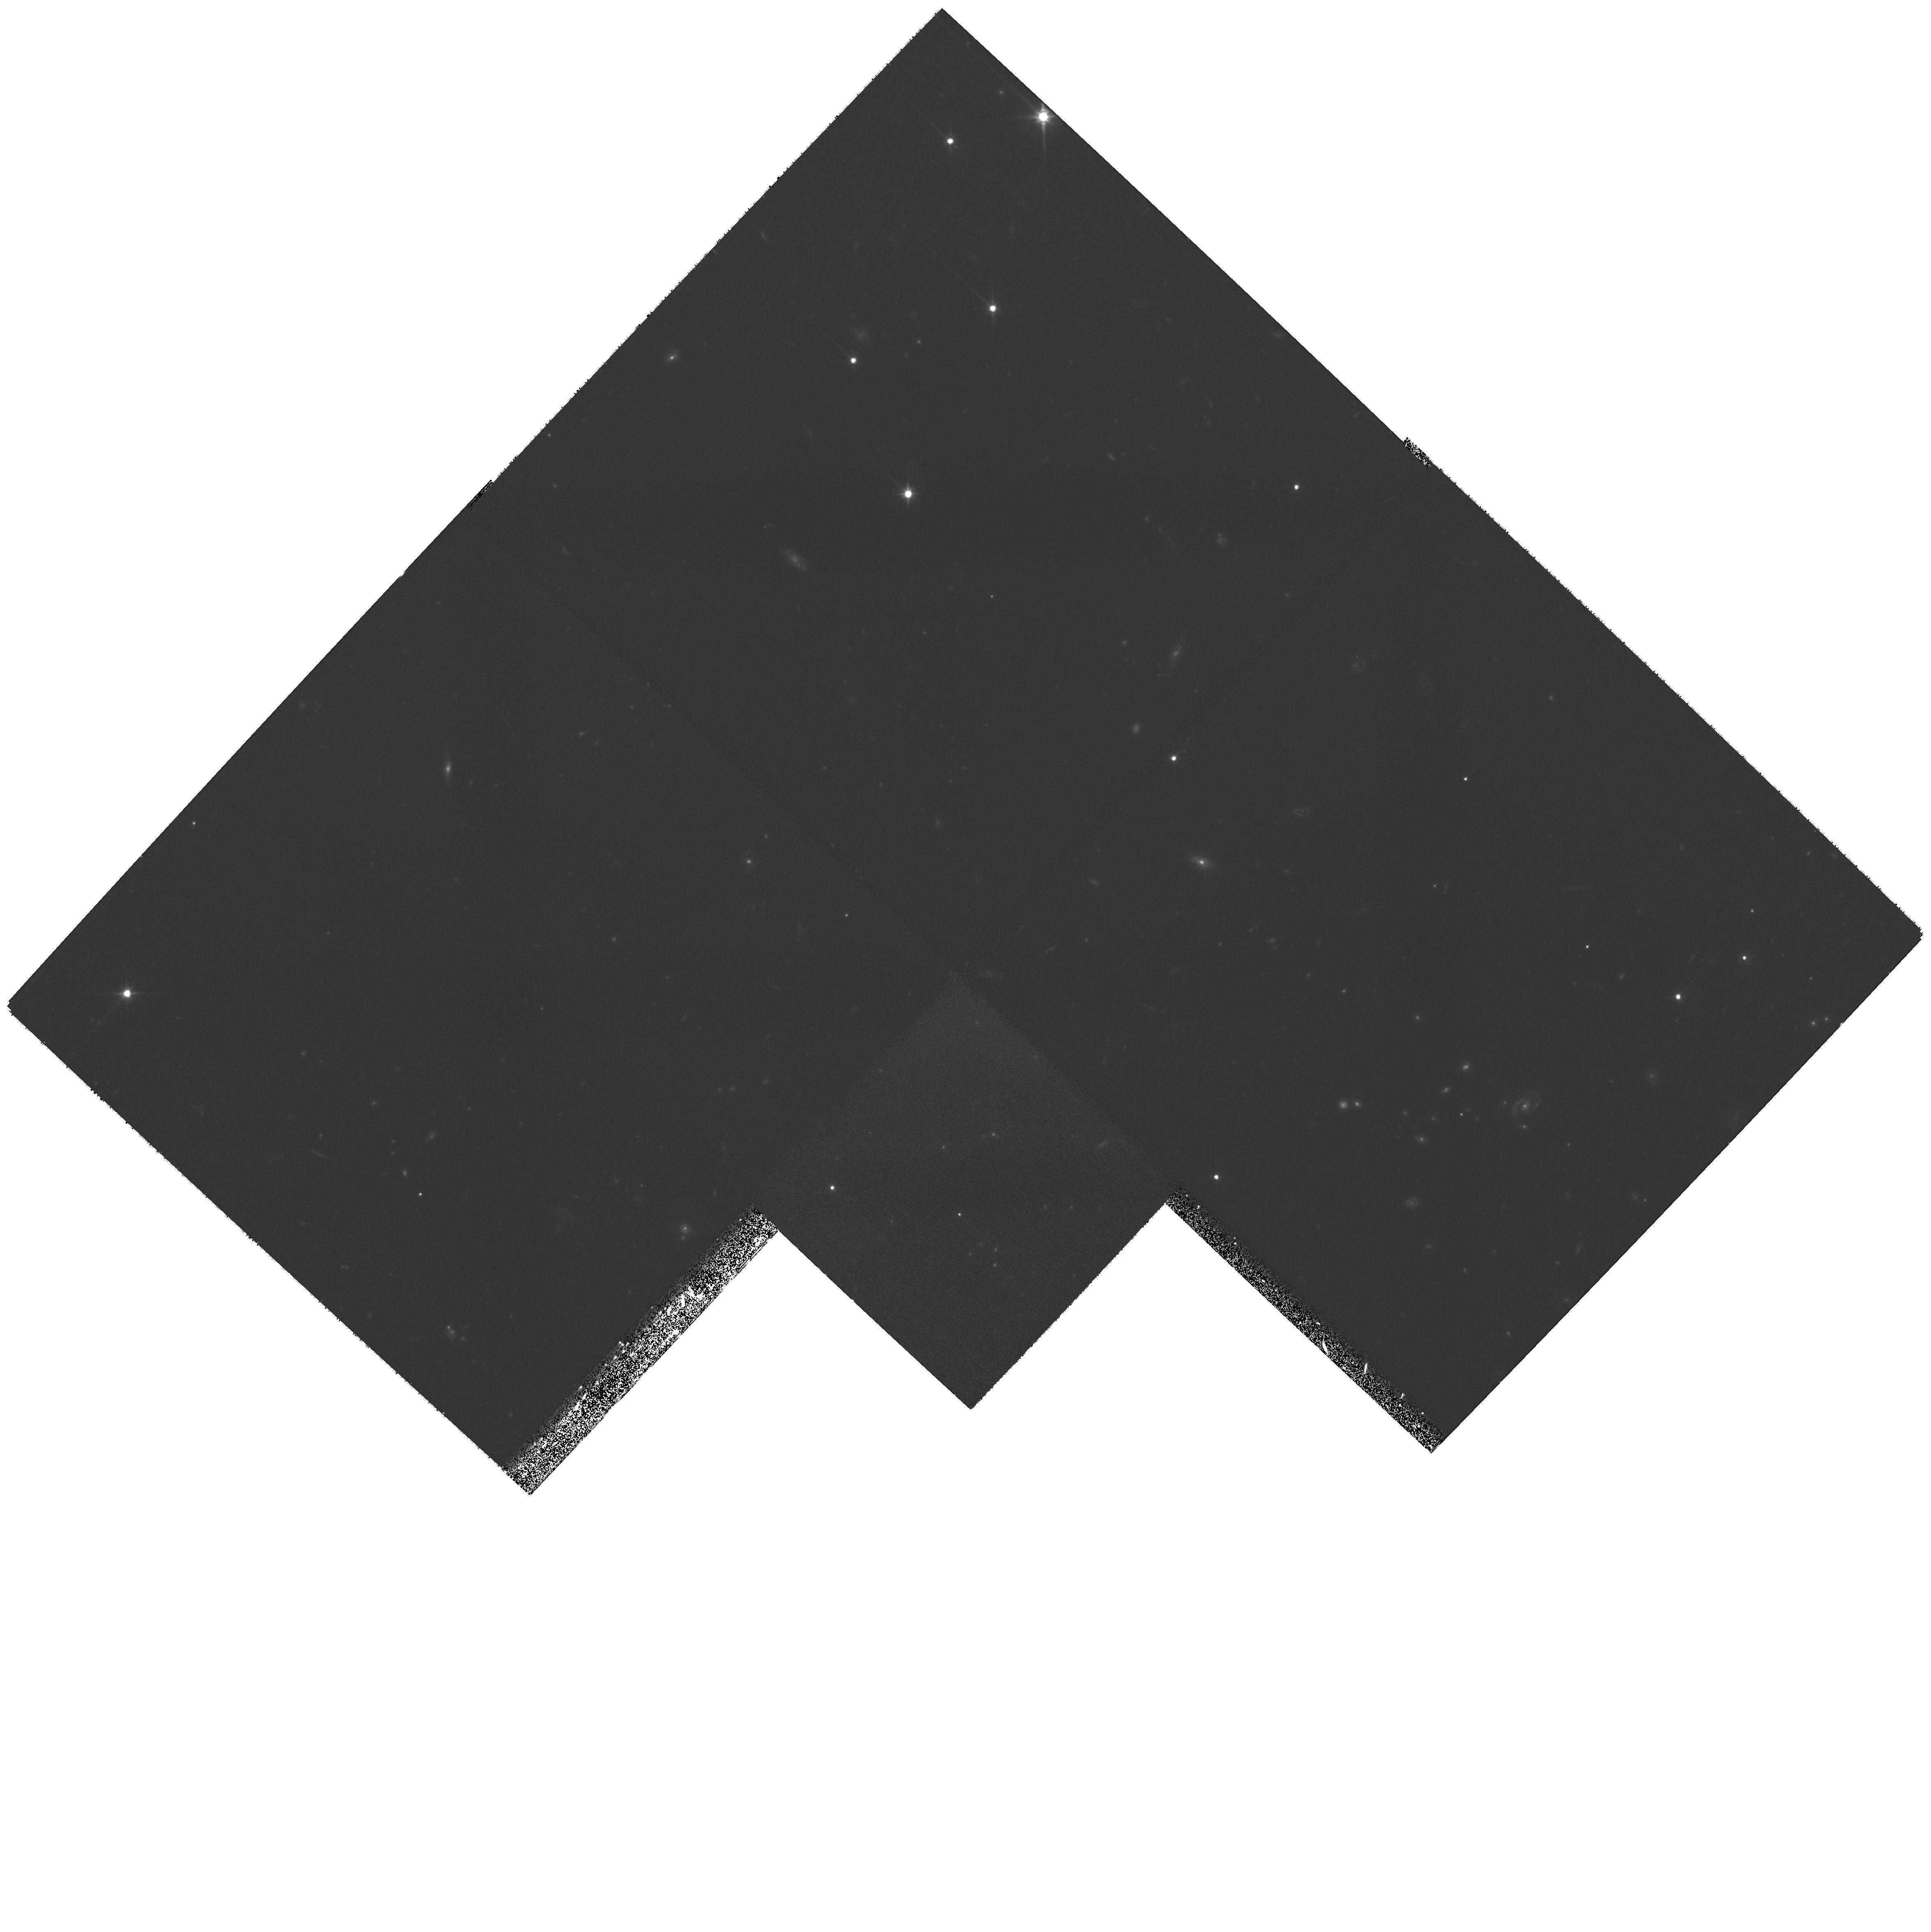
Target: MS1610.4+6616-POS2W. Instrument: WFPC2/PC. Filter: F702W. Exposure: 1.7 h. Observation ID: hst_10826_08_wfpc2_pc_f702w_u9pc08

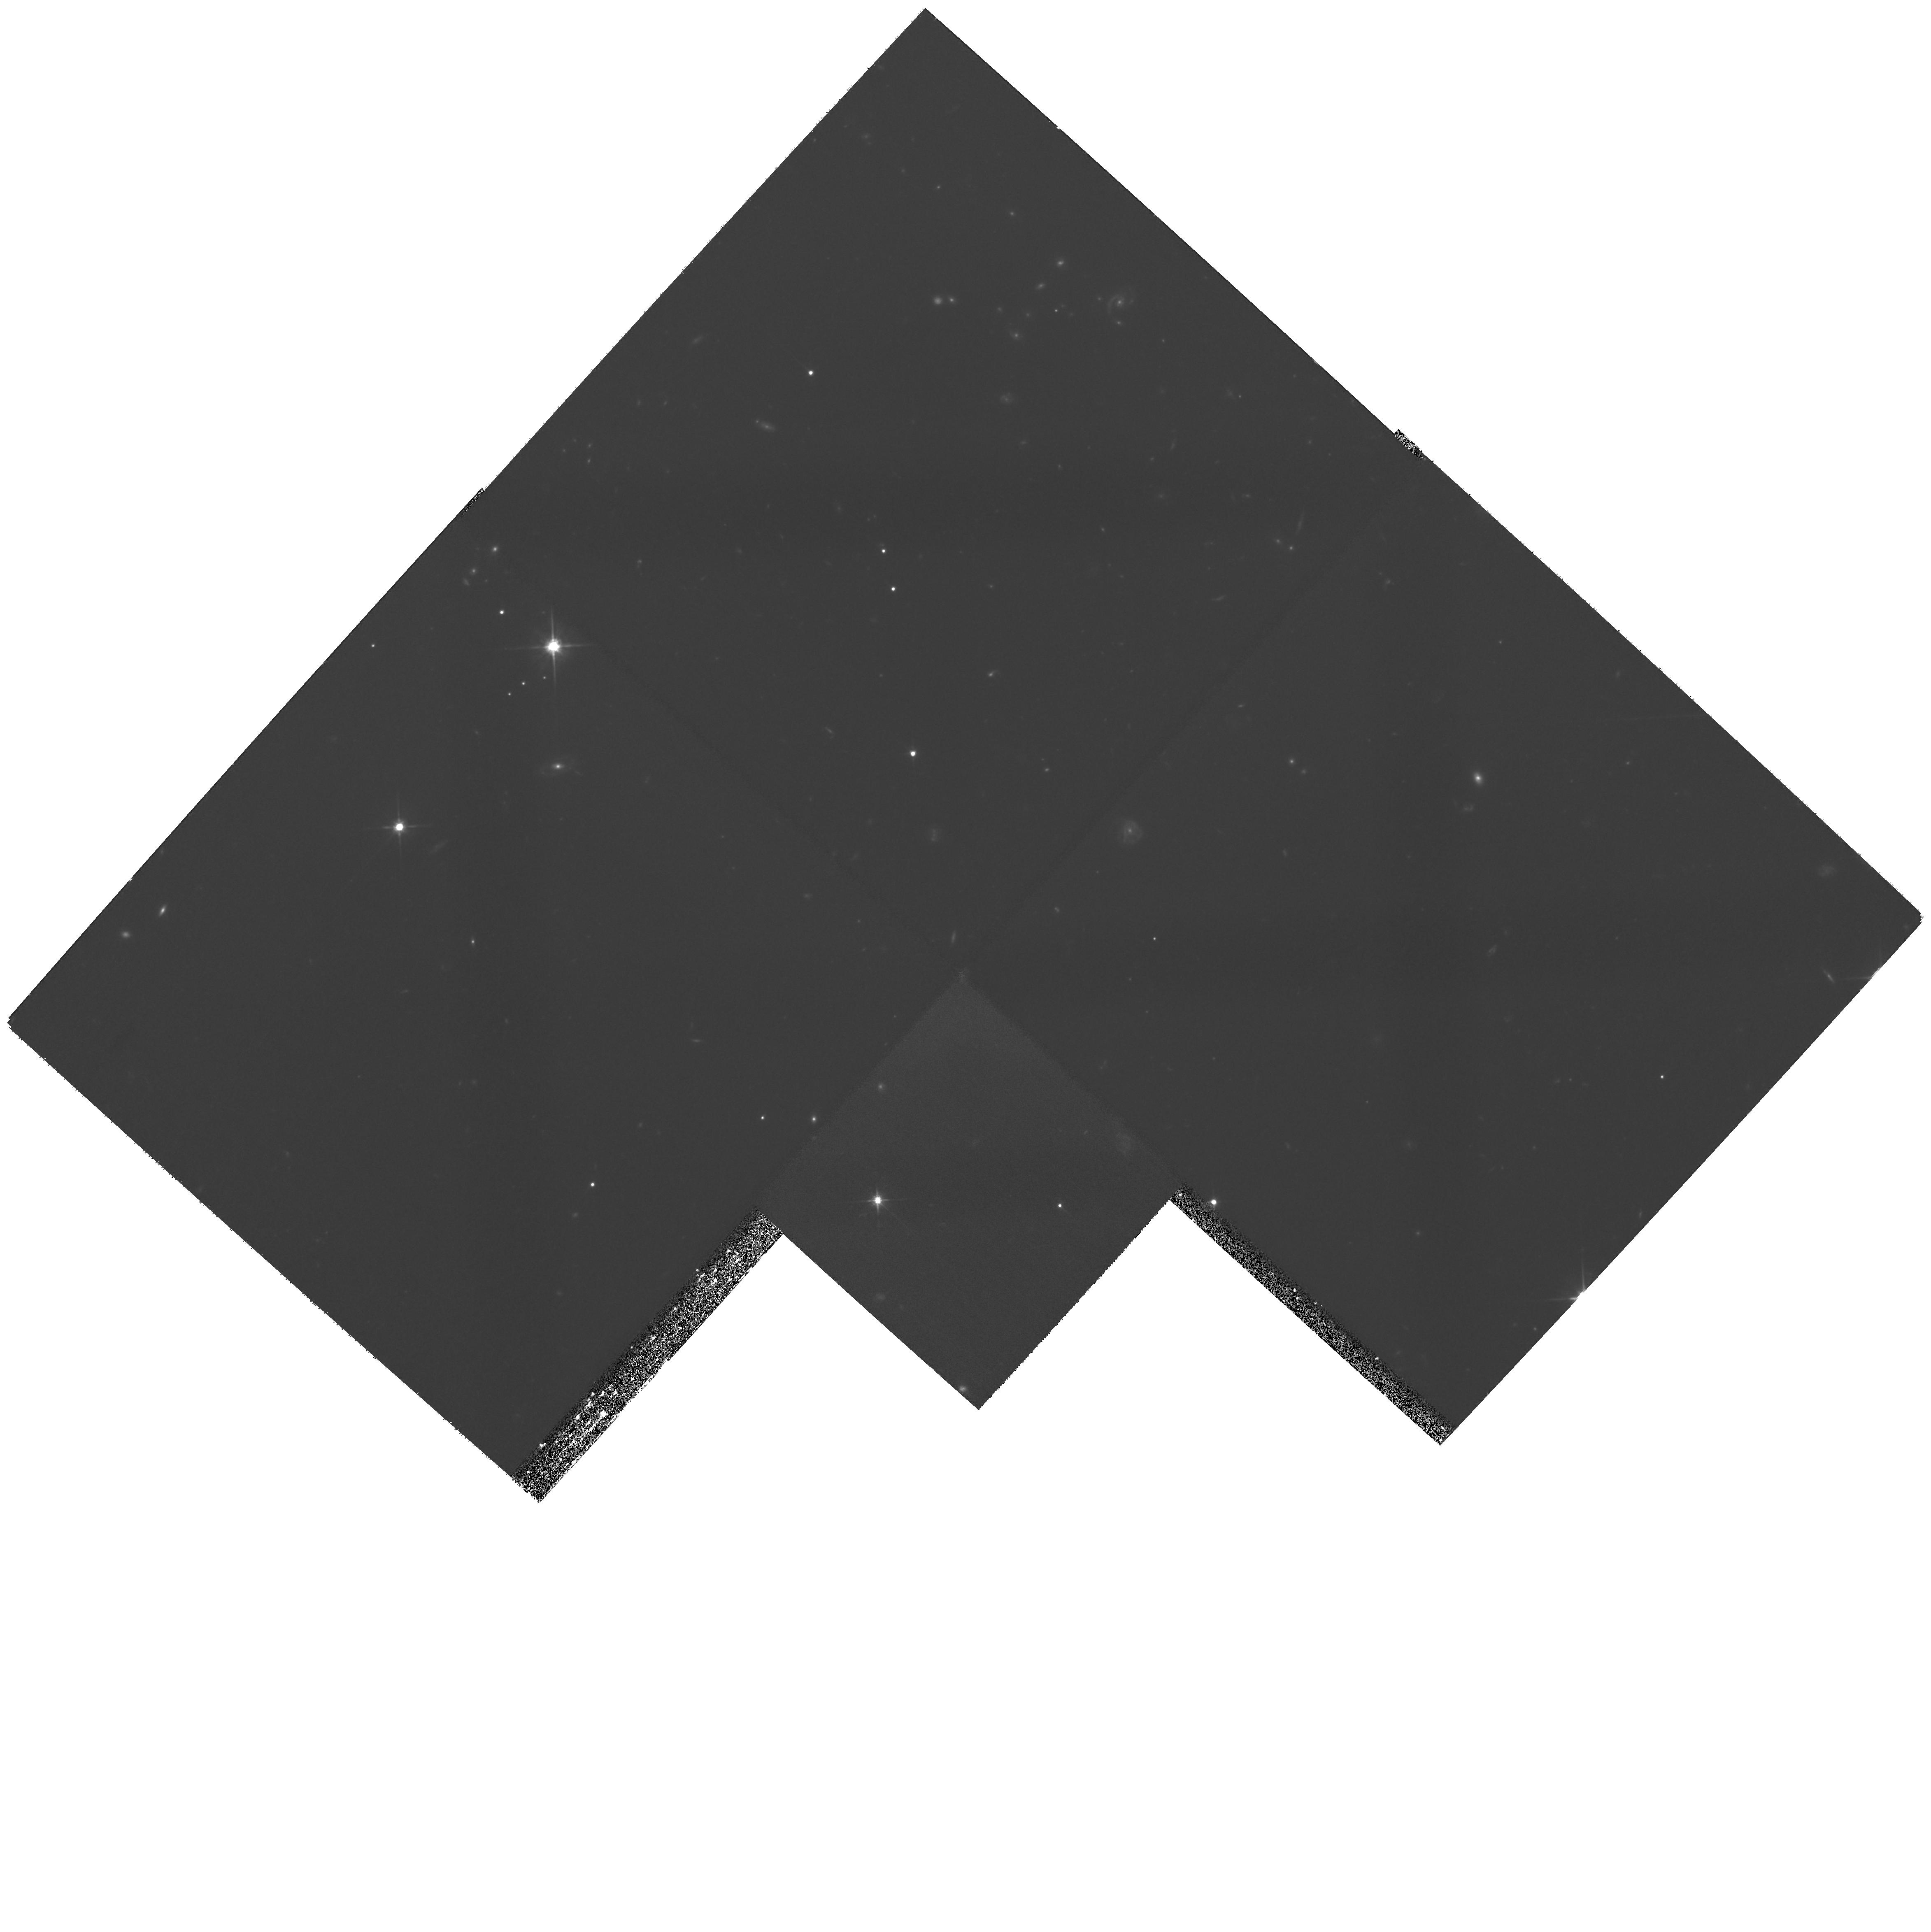
Target: MS1610.4+6616-POS1W. Instrument: WFPC2/PC. Filter: F702W. Exposure: 1.7 h. Observation ID: hst_10826_03_wfpc2_pc_f702w_u9pc03

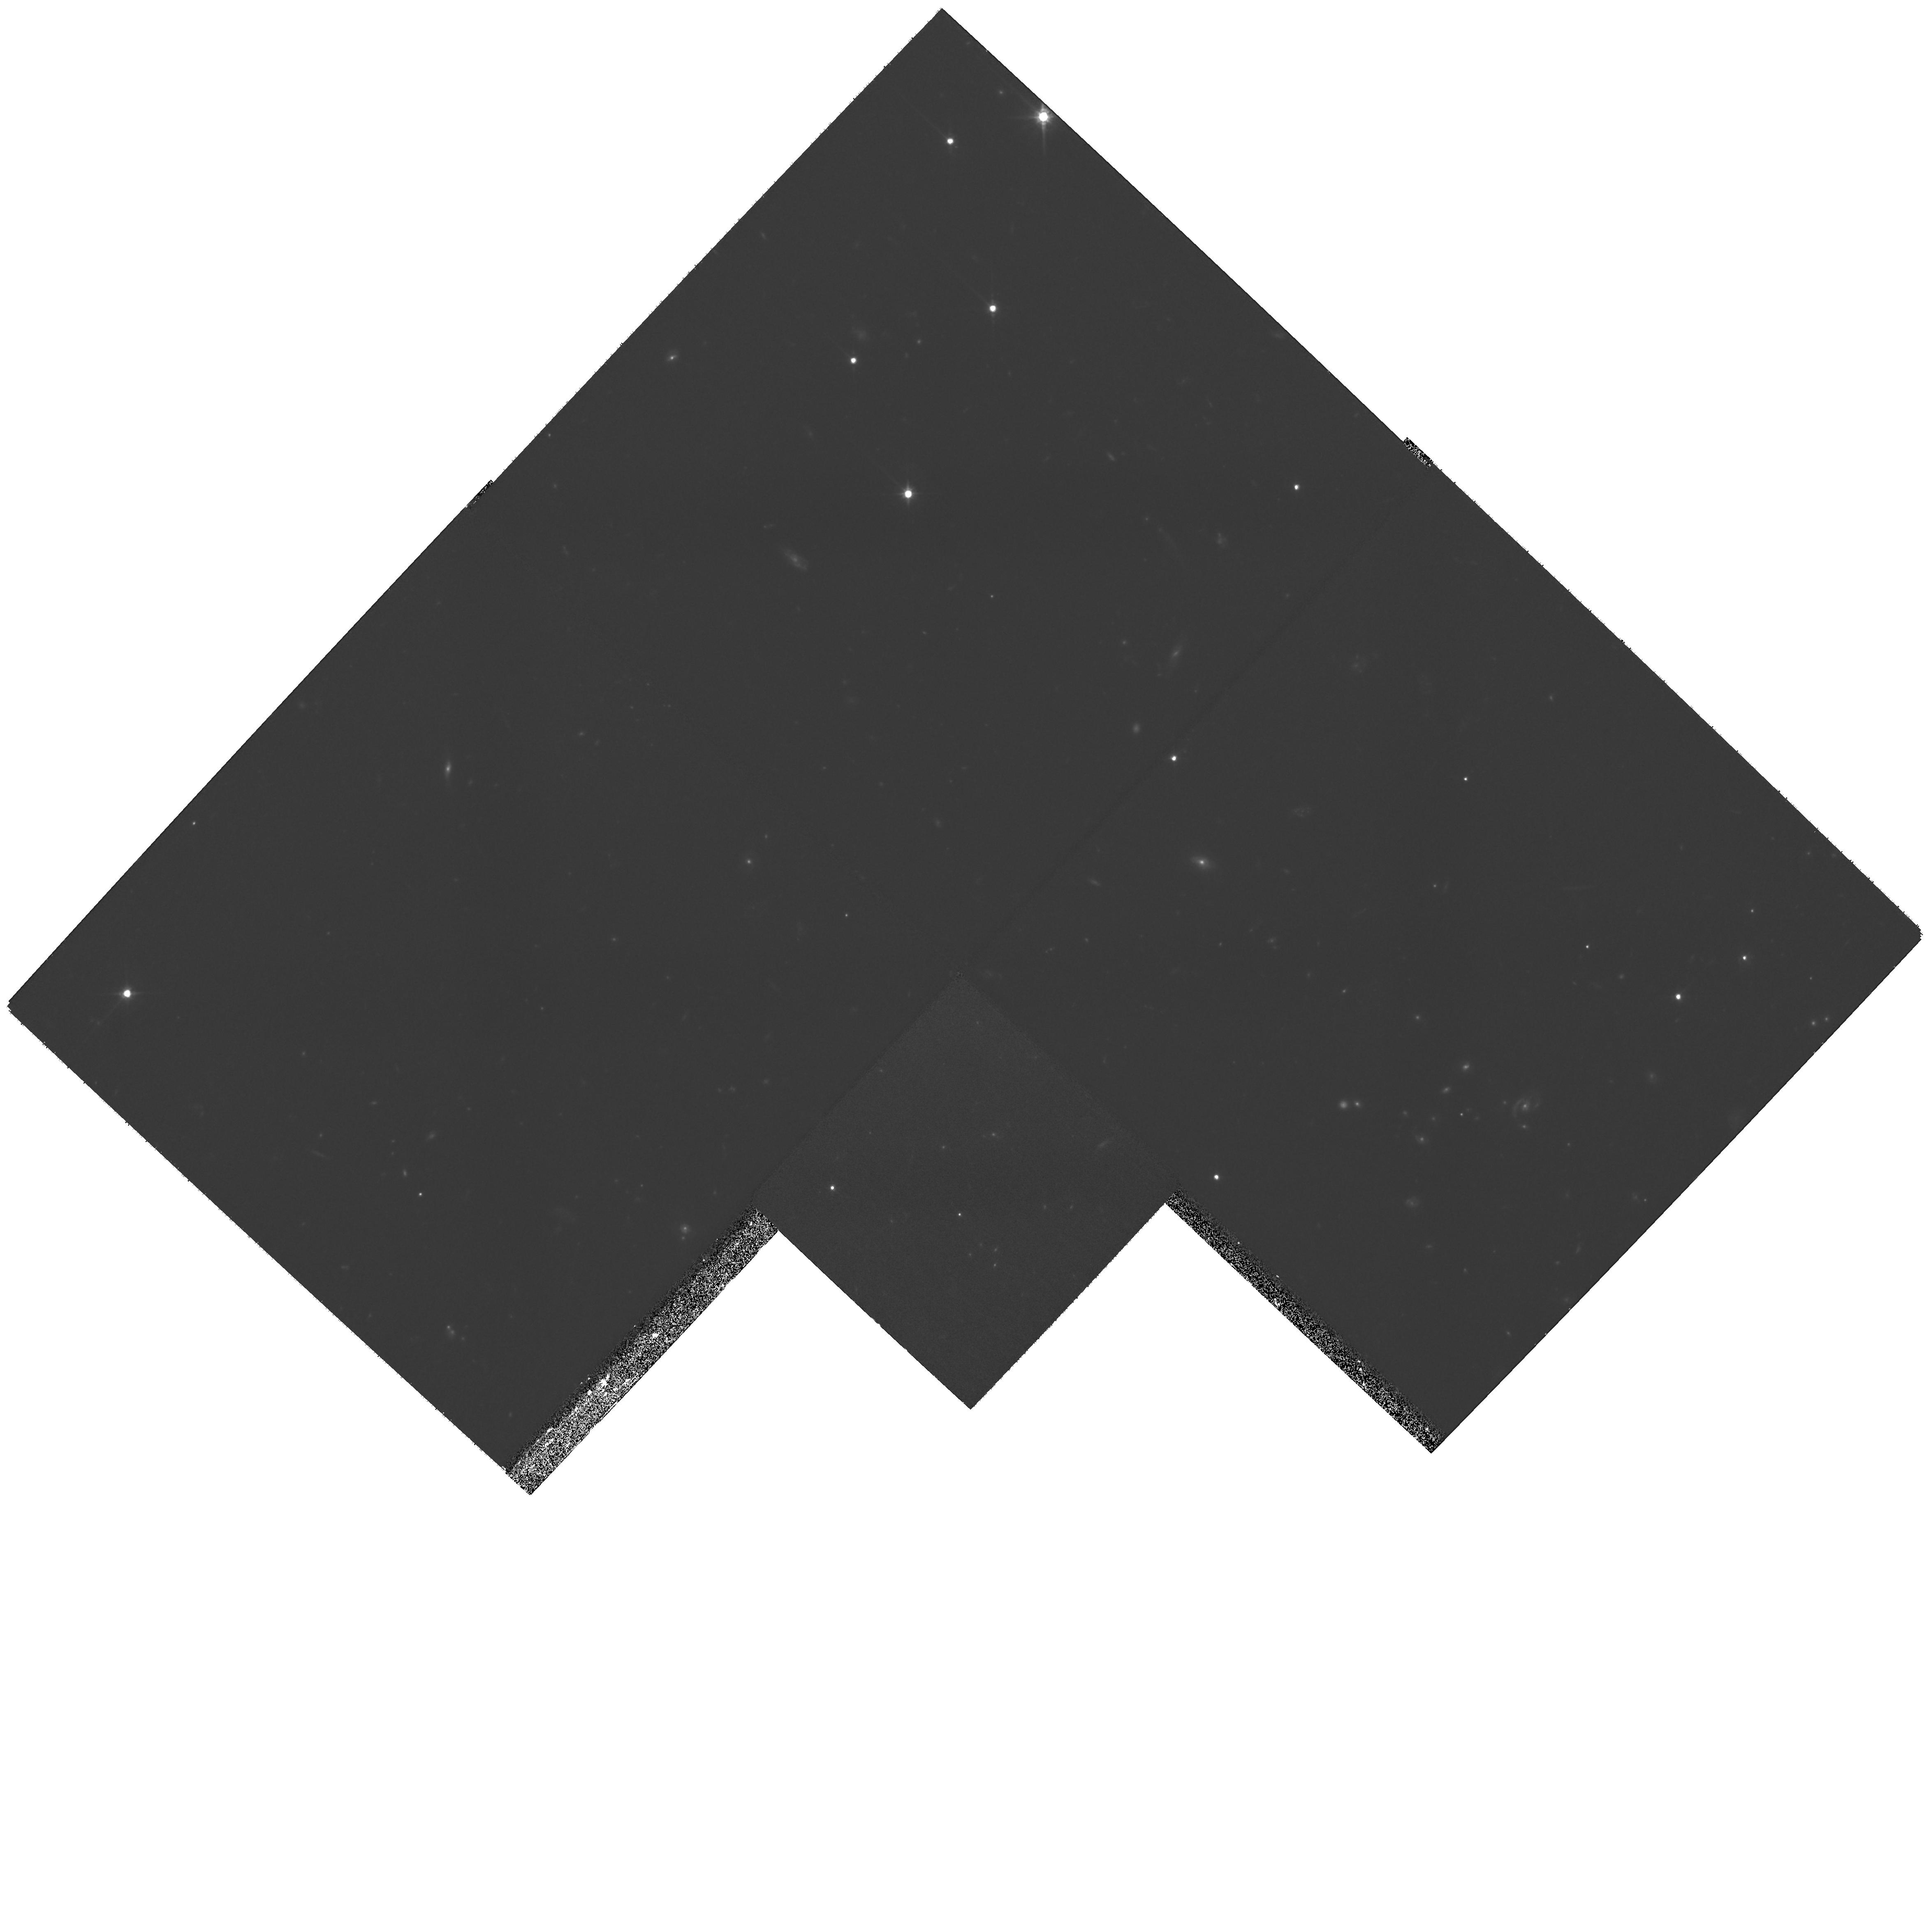
Target: MS1610.4+6616-POS2W. Instrument: WFPC2/PC. Filter: F702W. Exposure: 1.7 h. Observation ID: hst_10826_06_wfpc2_pc_f702w_u9pc06

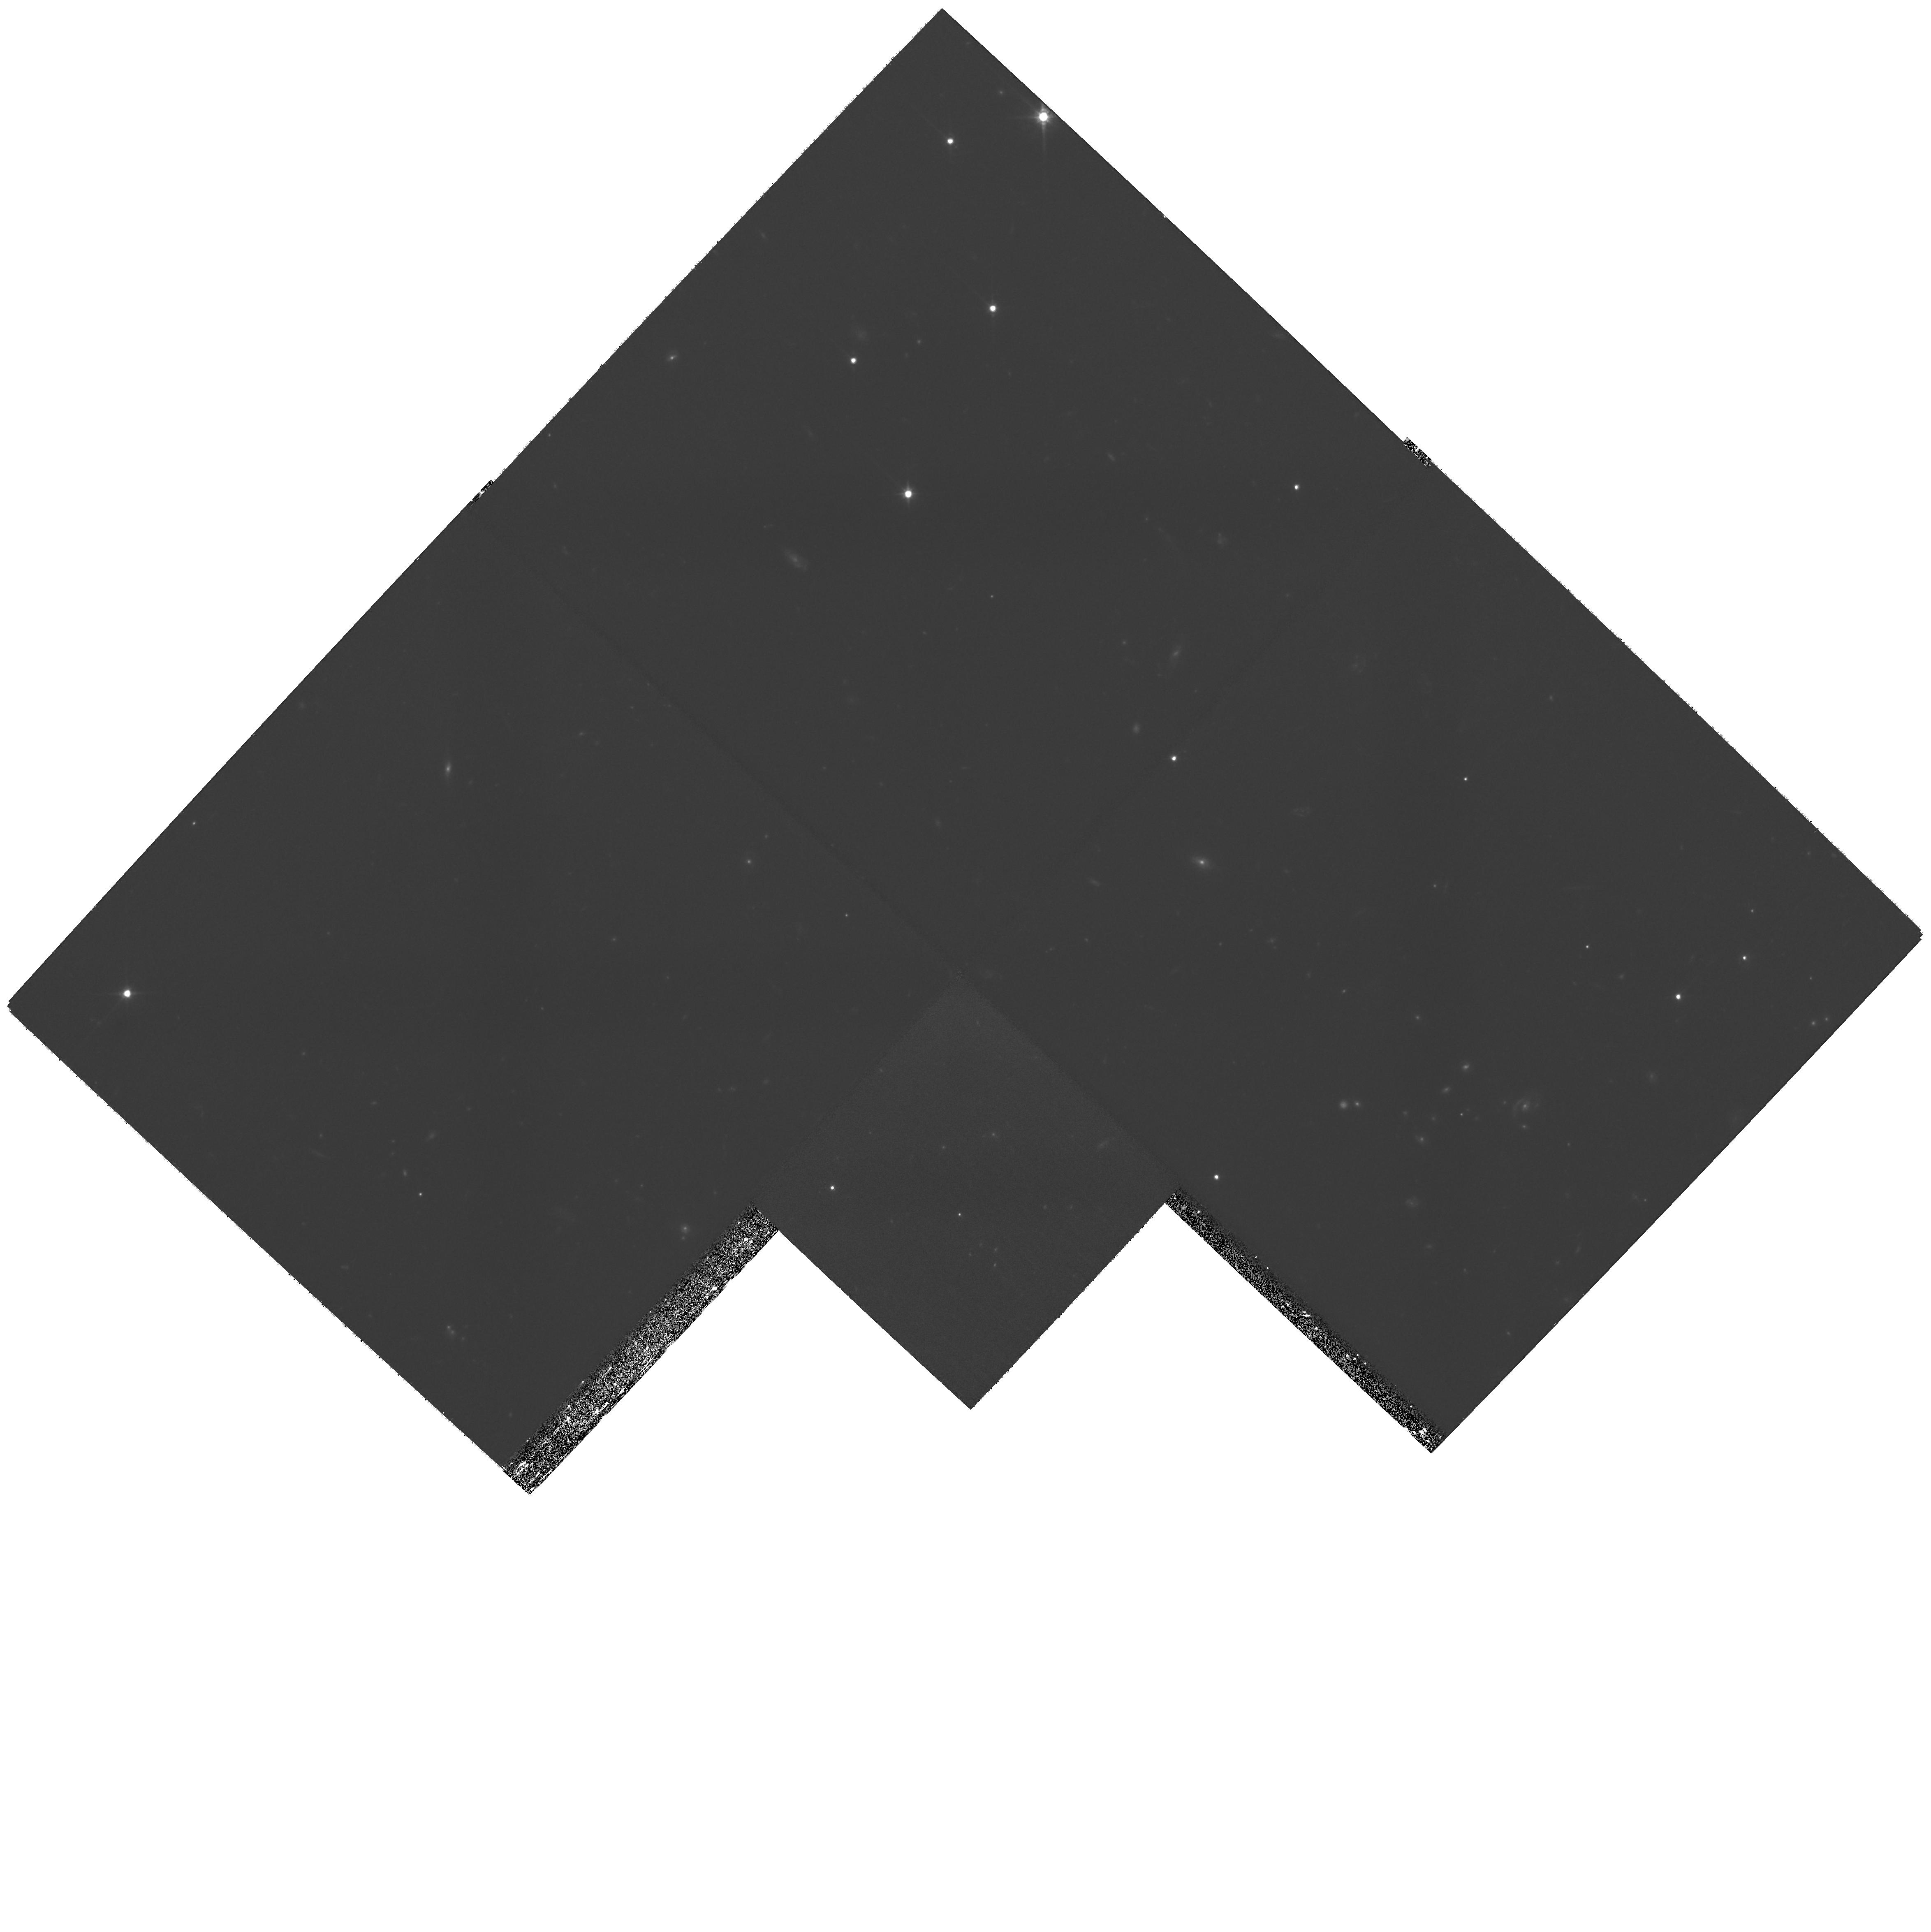
Target: MS1610.4+6616-POS2W. Instrument: WFPC2/PC. Filter: F702W. Exposure: 1.1 h. Observation ID: hst_10826_07_wfpc2_pc_f702w_u9pc07

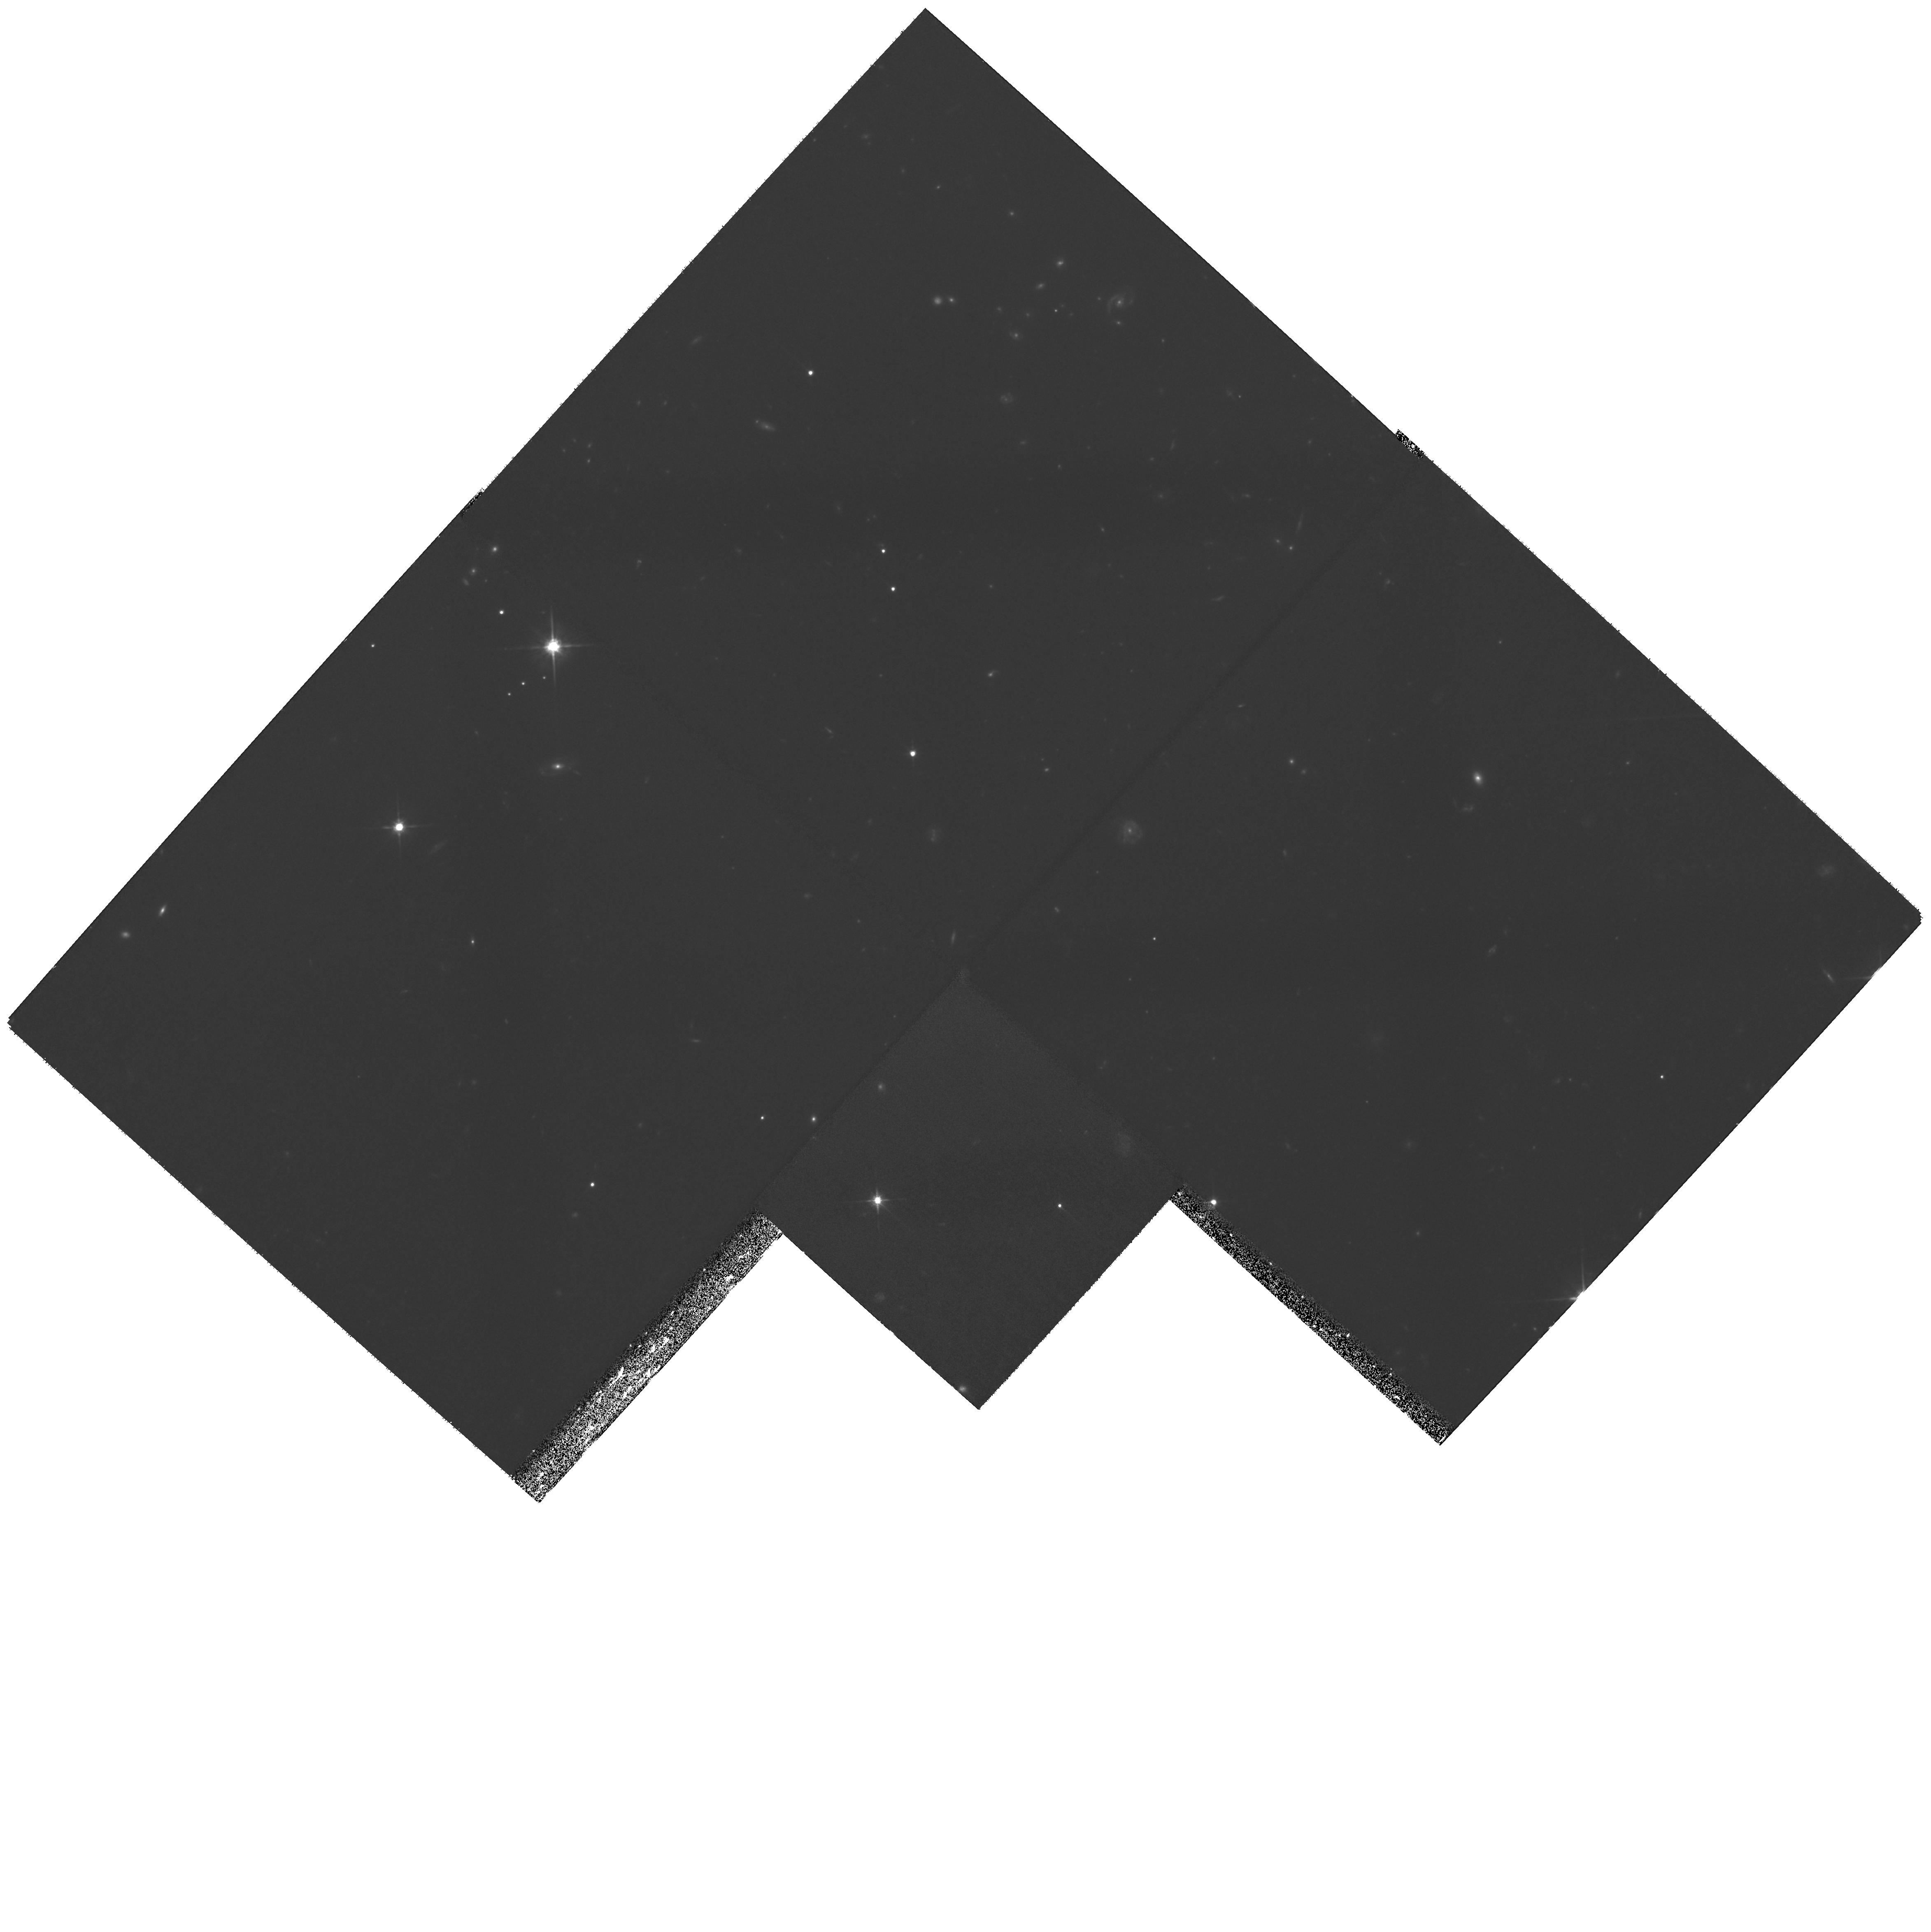
Target: MS1610.4+6616-POS1W. Instrument: WFPC2/PC. Filter: F702W. Exposure: 1.7 h. Observation ID: hst_10826_04_wfpc2_pc_f702w_u9pc04

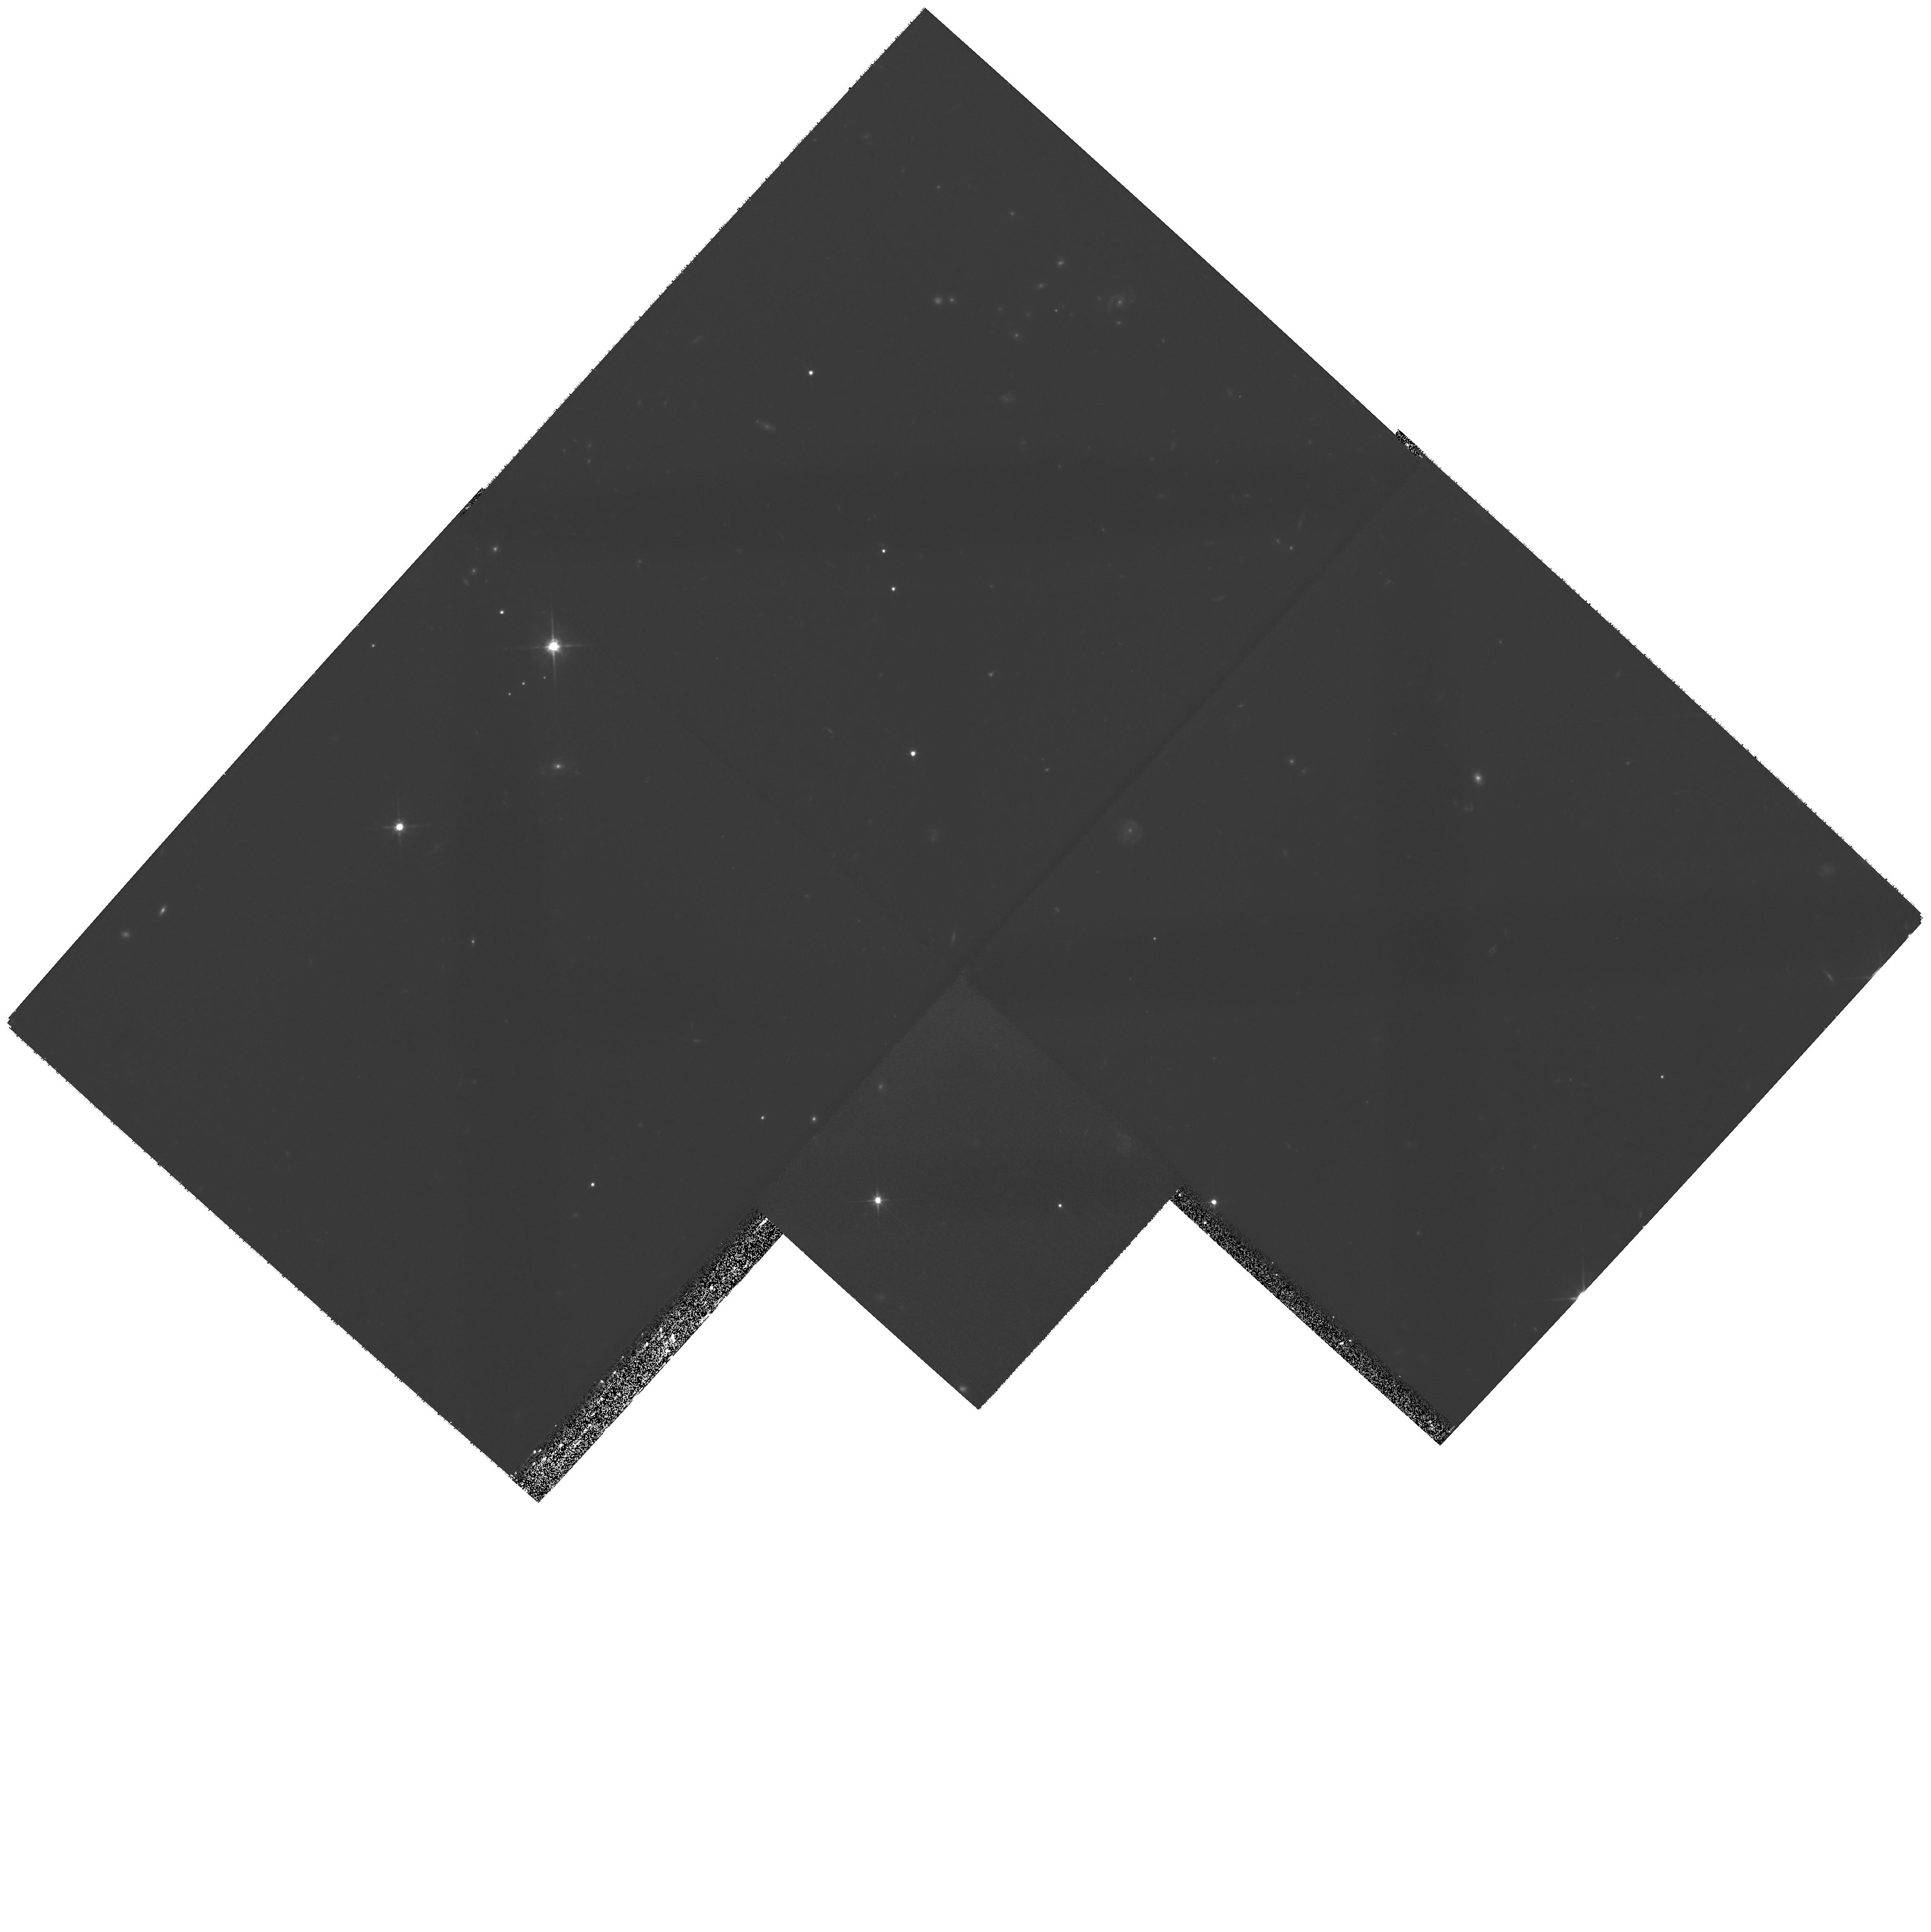
Target: MS1610.4+6616-POS1W. Instrument: WFPC2/PC. Filter: F702W. Exposure: 1.7 h. Observation ID: hst_10826_02_wfpc2_pc_f702w_u9pc02

Galaxy Evolution During Half the Age of the Universe: ACS imaging of rich galaxy clusters (PI: Jorgensen, Inger)

Detailed studies of nearby galaxies (z<0.05) show that galaxies have very complex histories of formation and evolution involving mergers, bursts of star formation, and morphological changes. Even so, the global properties of the galaxies (radii, luminosities, rotation velocities, velocity dispersions, and absorption line strengths) follow a number of very tight (empirical) scaling relations, e.g. the Tully-Fisher relation and the Fundamental Plane (FP). We use the scaling relations plus quantative morphological measures for galaxy clusters up to z=1 to constrain models for galaxy evolution. Here we request 24 orbits to obtain ACS imaging of the remaining three clusters in our sample at z~0.7-1.0. High resolution imaging of the clusters is critical for our study of star formation histories and structural evolution in dense environments since z<1. We have previously obtained deep spectroscopic observations of the clusters with Gemini. The data will provide samples large enough to establish the slope of the FP for each cluster. With multiple clusters at similar redshifts, we can probe evolutionary differences within a single epoch in order to decouple changes due to different environments. Our two other high-z clusters exhibit different chemical enrichment histories, which we argue are due to the different merging histories of these clusters.